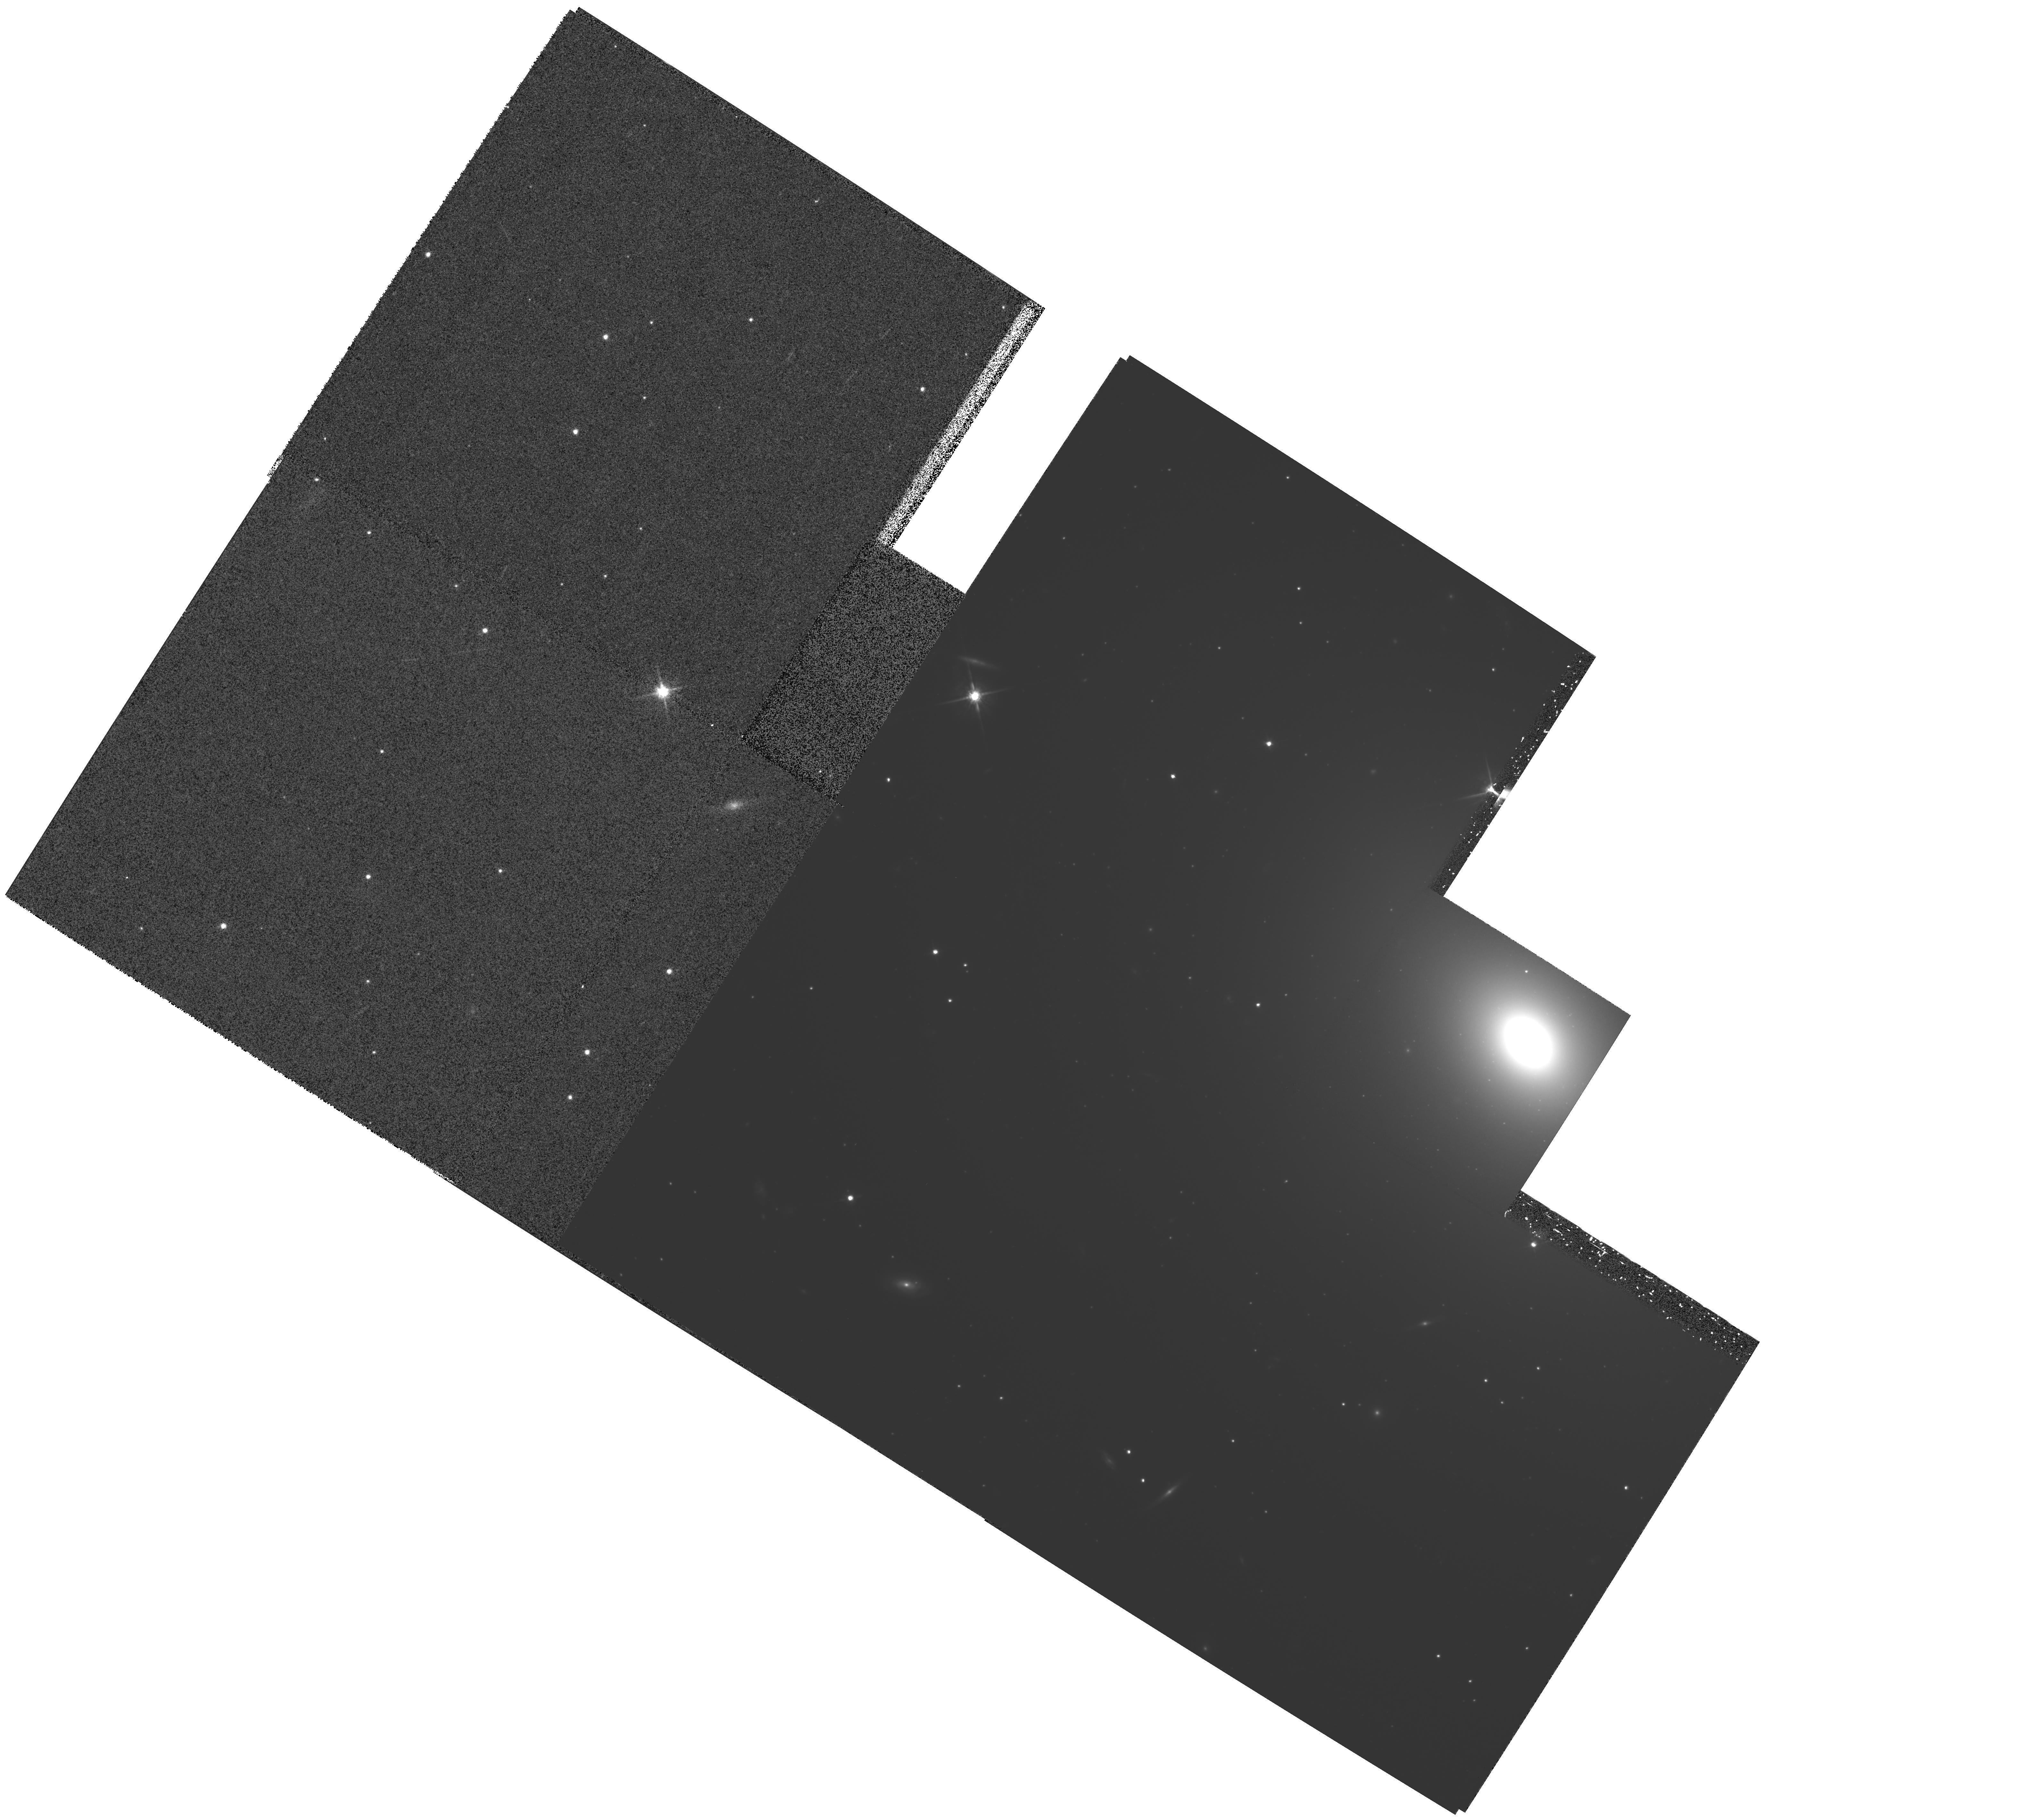
Target: MULTIPLE. Instrument: WFPC2/PC. Filter: F814W. Exposure: 1.8 h. Observation ID: hst_5214_01_wfpc2_pc_f814w_u27p01

THE GREAT ATTRACTOR MEASUREMENT OF SURFACE BRIGHTNESS FLUCTUATIONS (PI: Trauger, John)

We propose to measure velocity as a function of distance for a string of elliptical galaxies starting at the Hydra-Centaurus Supercluster and ending in the Shapley Supercluster. Relative distance measurements will be made from surface brightness fluctuations in PC images of these galaxies with the aid of the technique pioneered by John Tonry. We aim to test the predictions of the Great Attractor model in which the microwave dipole anisotropy is produced as a result of our acceleration into a mass concentration just beyond the Hydra Centaurus supercluster.